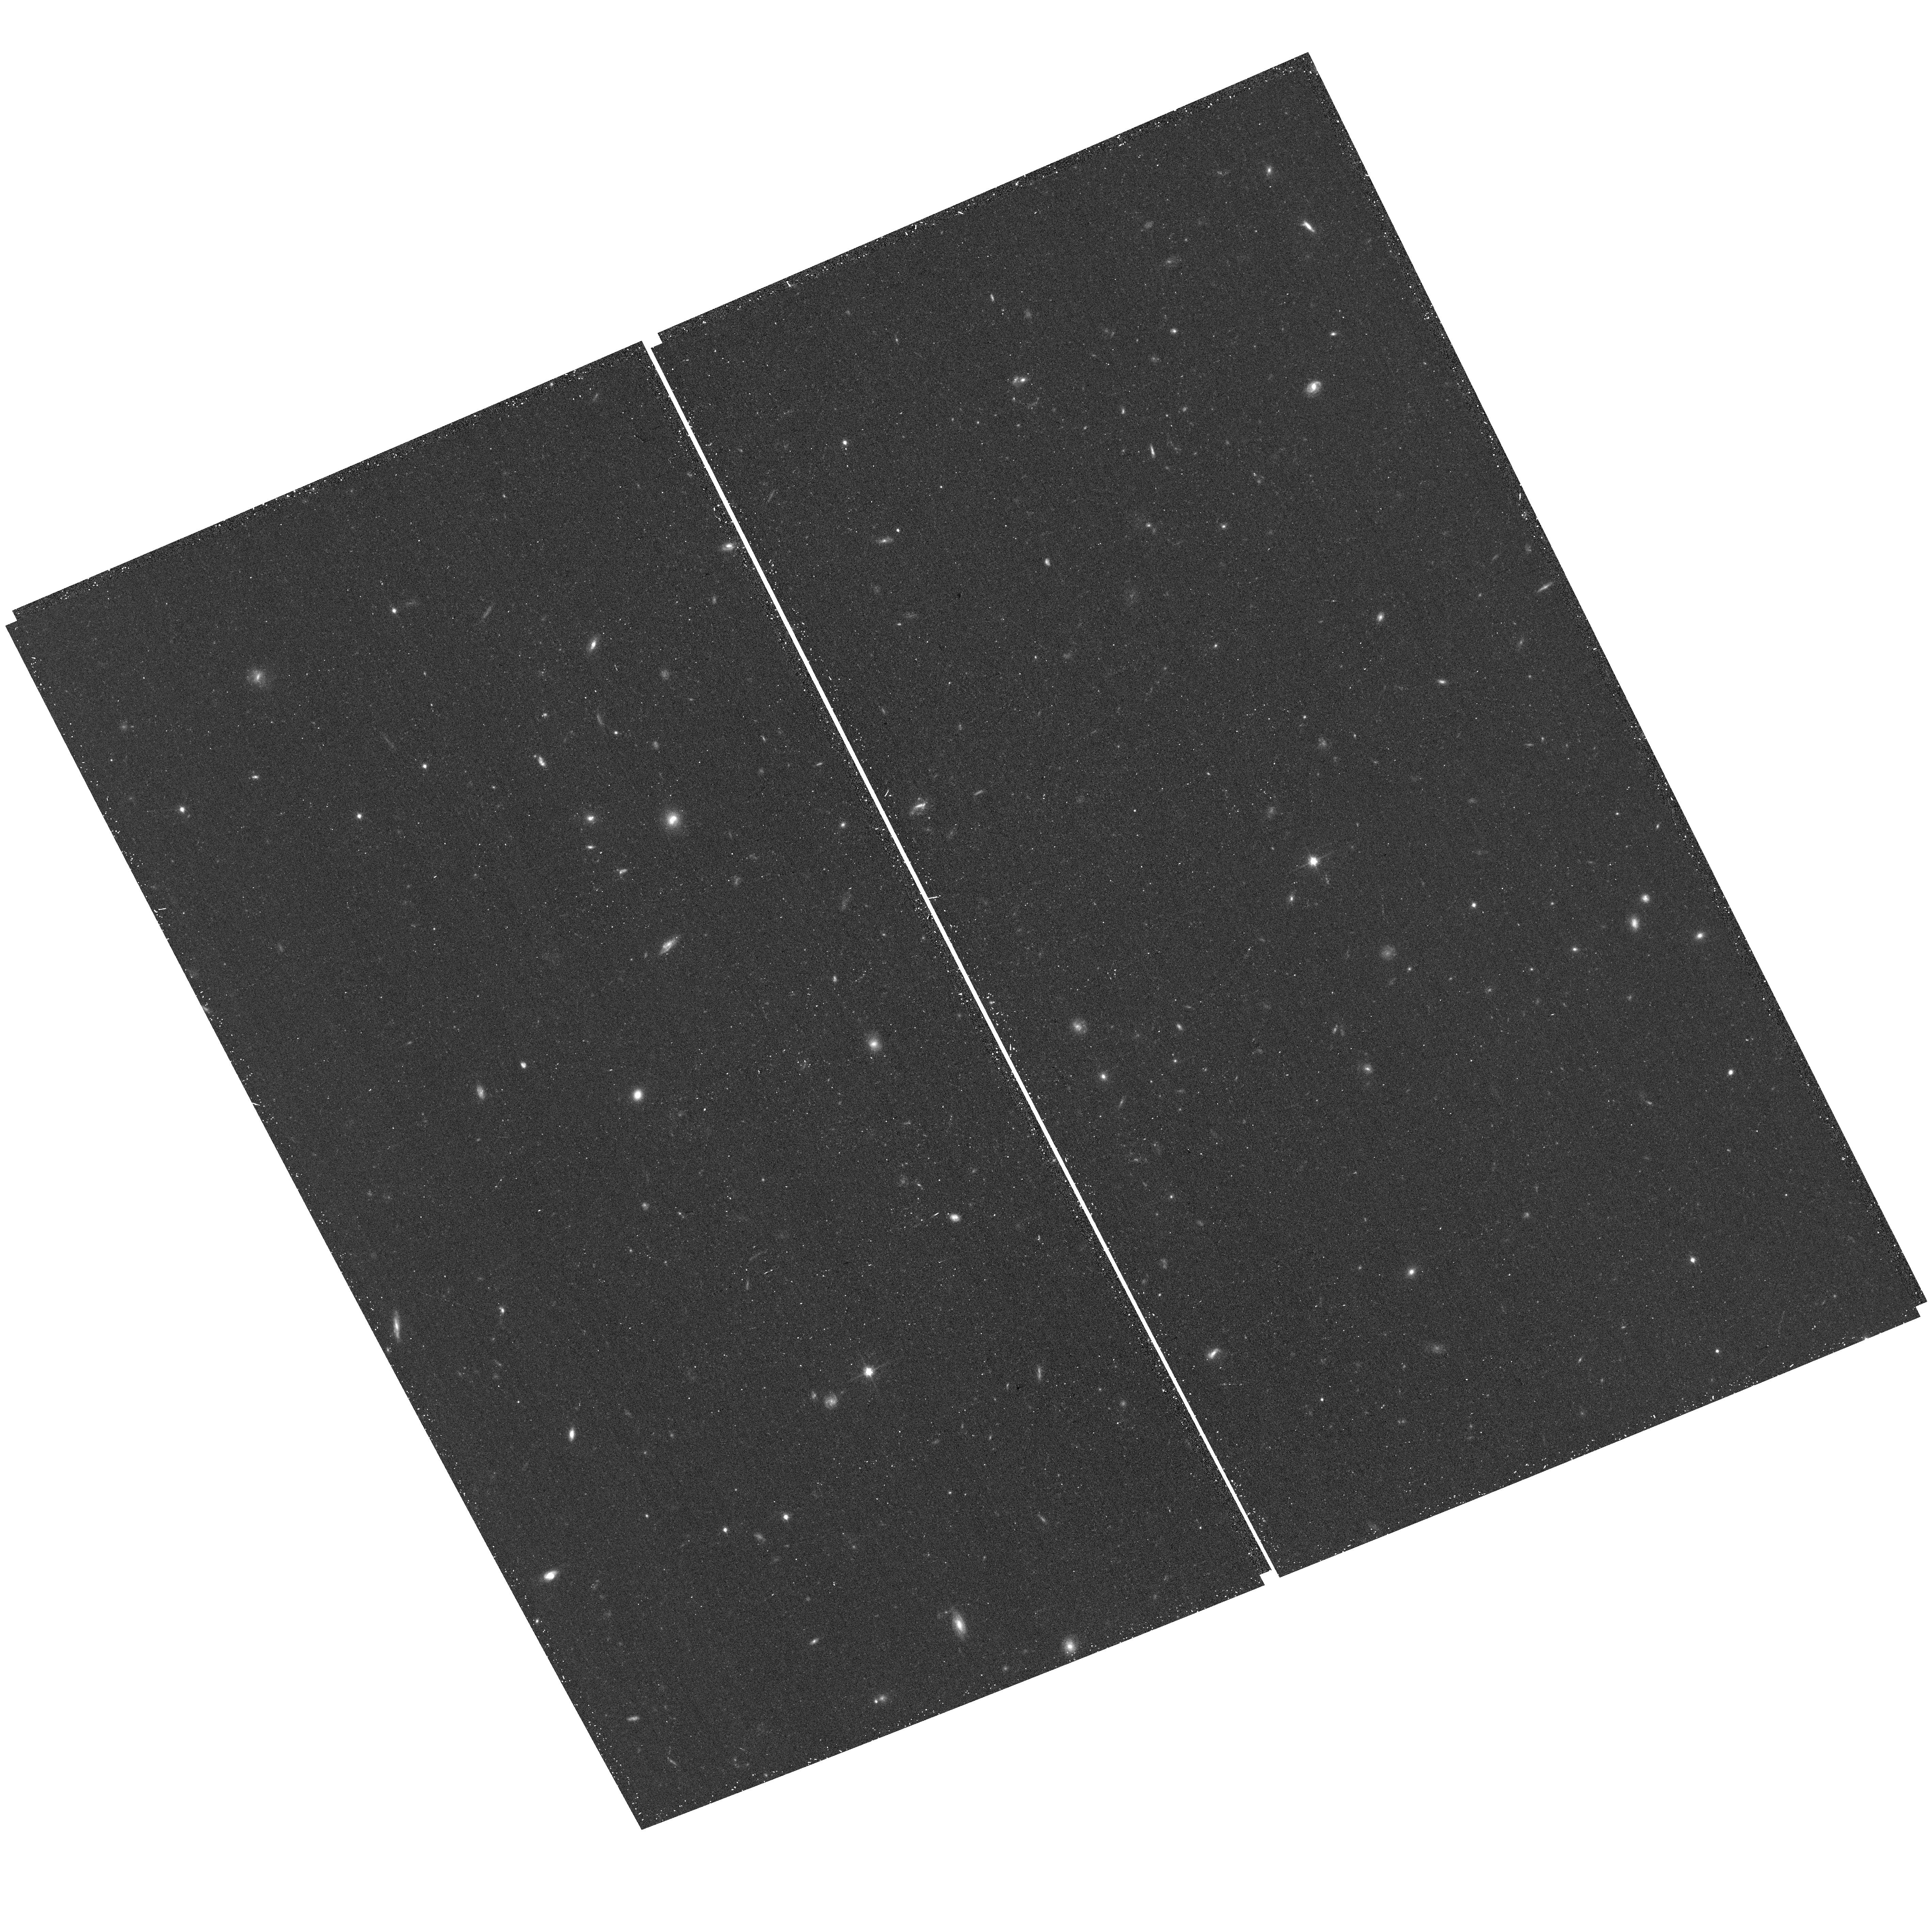
Target: field at RA 166.639°, Dec 20.174°
Instrument: ACS/WFC
Filter: F814W
Exposure: 16 min
Observation ID: hst_13324_04_acs_wfc_f814w_jc8a04

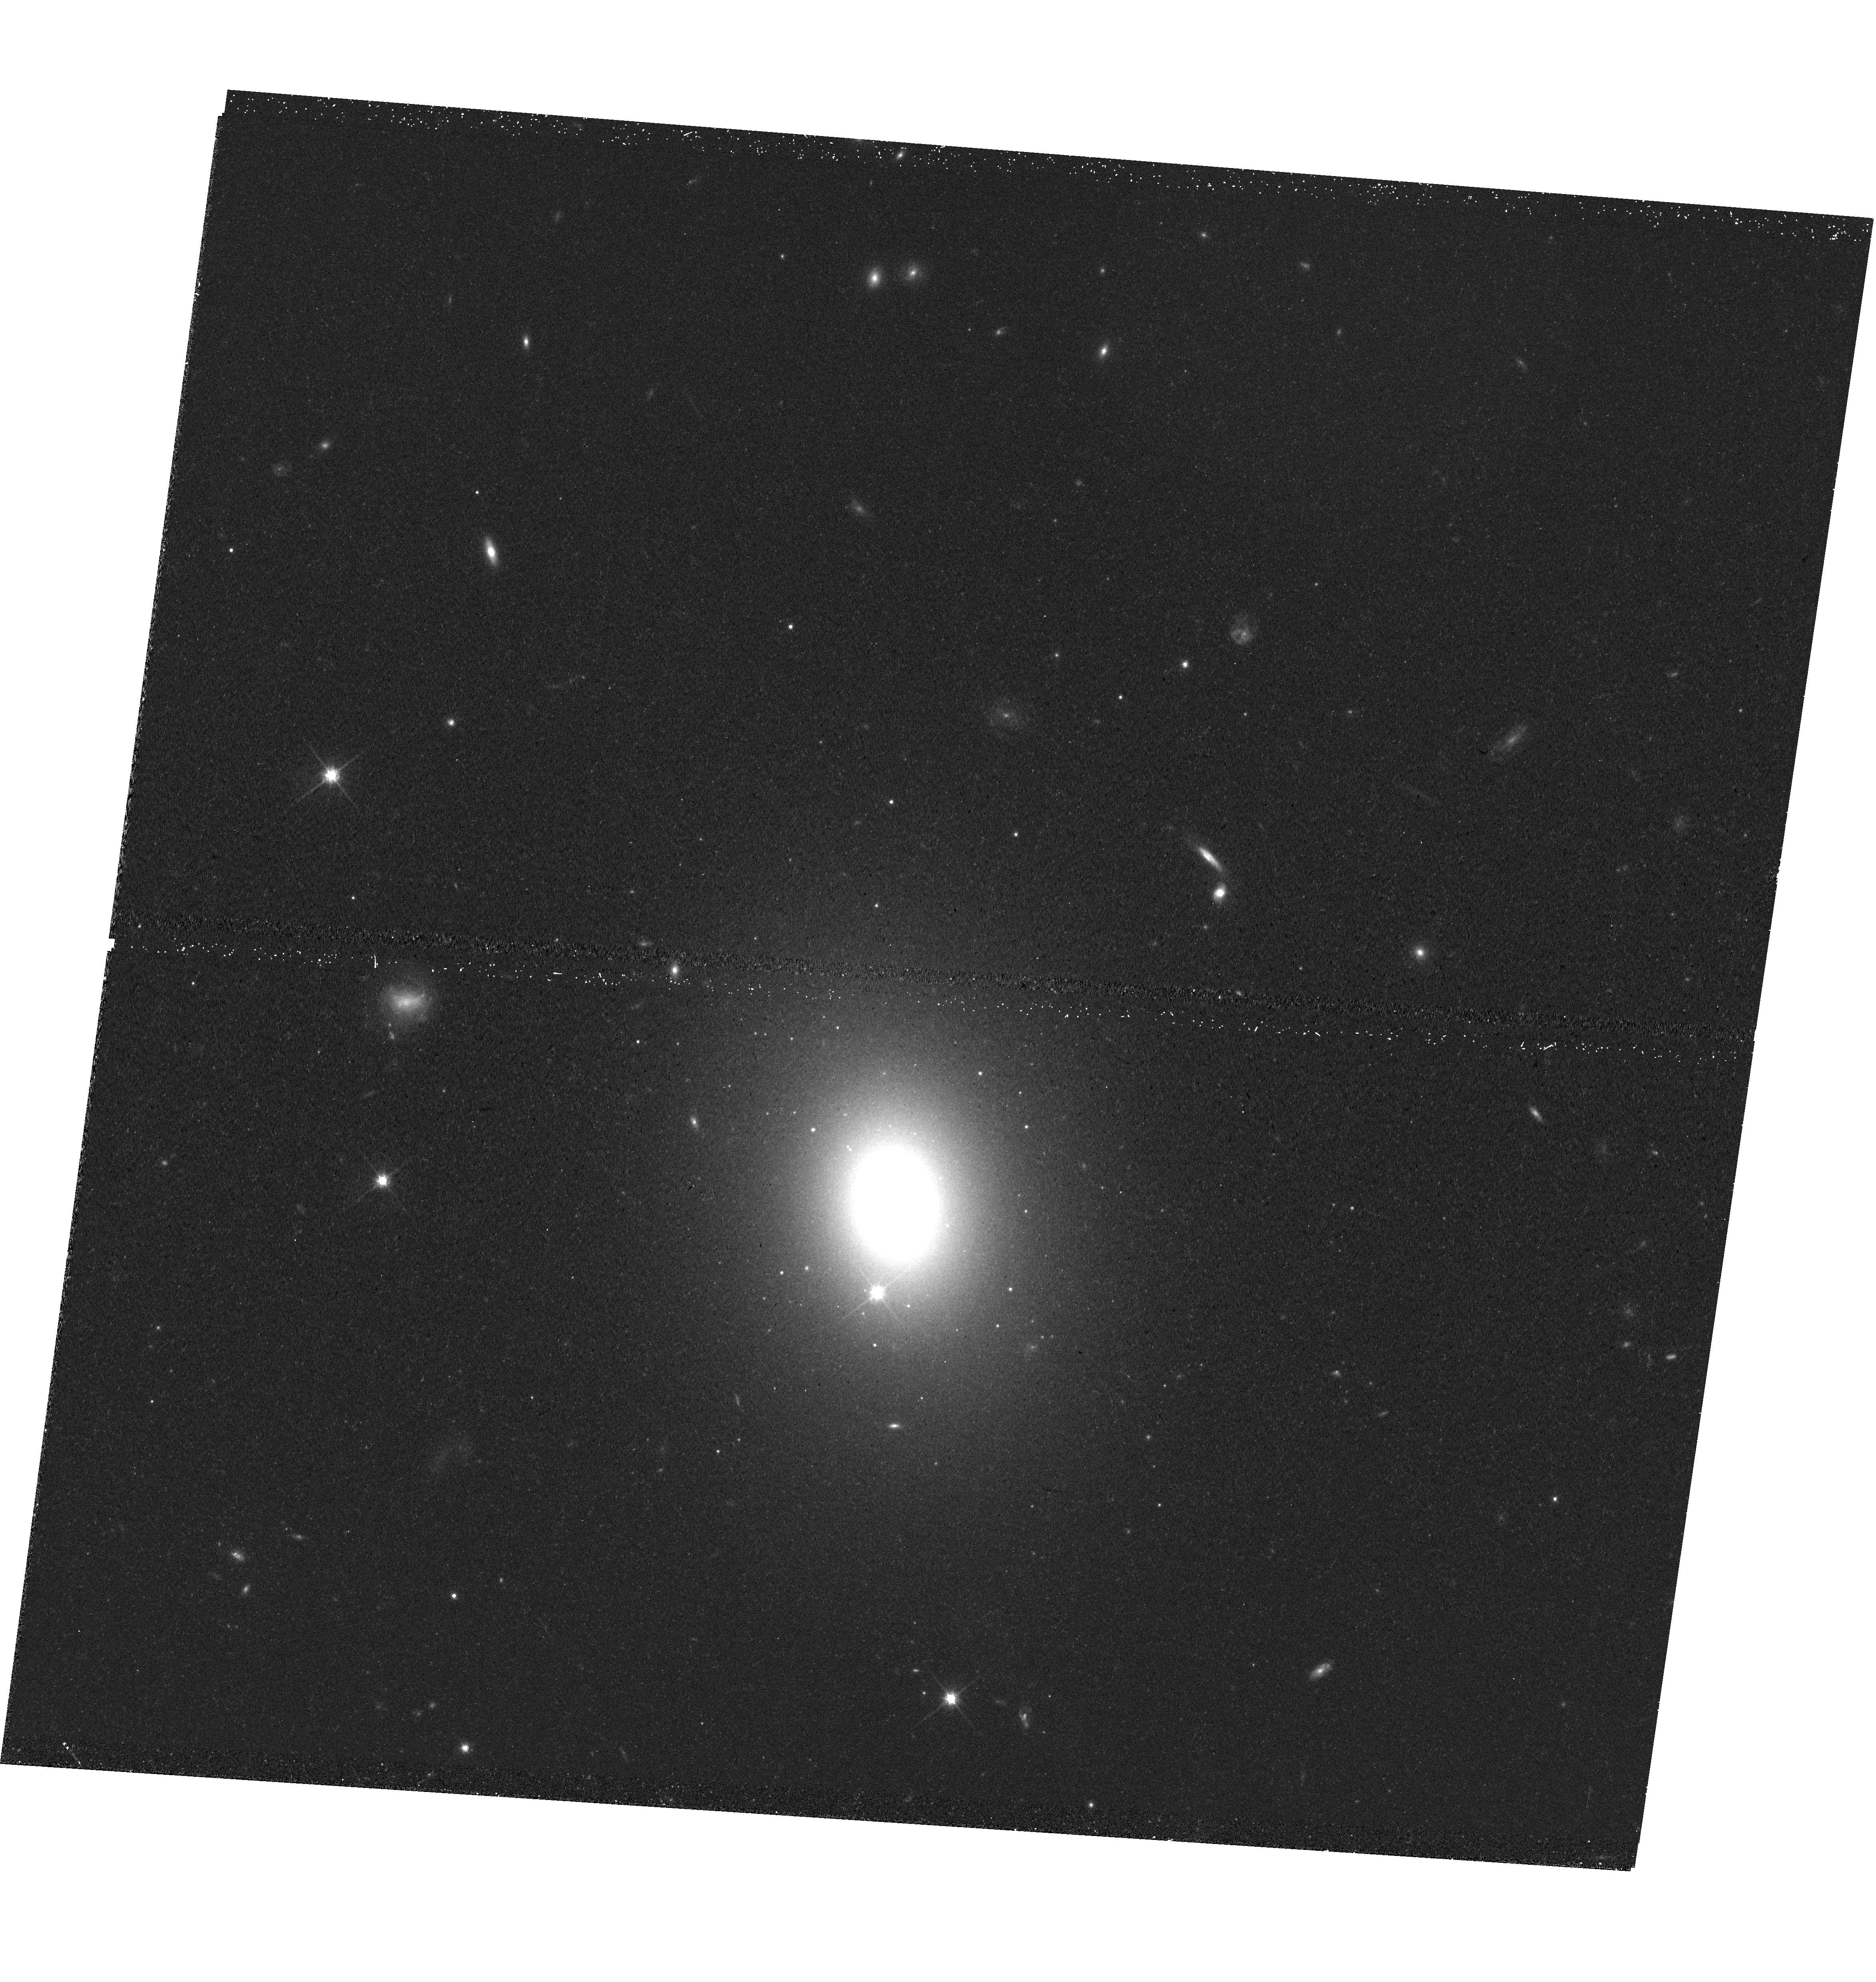
Target: PGC050395
Instrument: WFC3/UVIS
Filter: F814W
Exposure: 20 min
Observation ID: hst_13324_11_wfc3_uvis_f814w_ic8a11

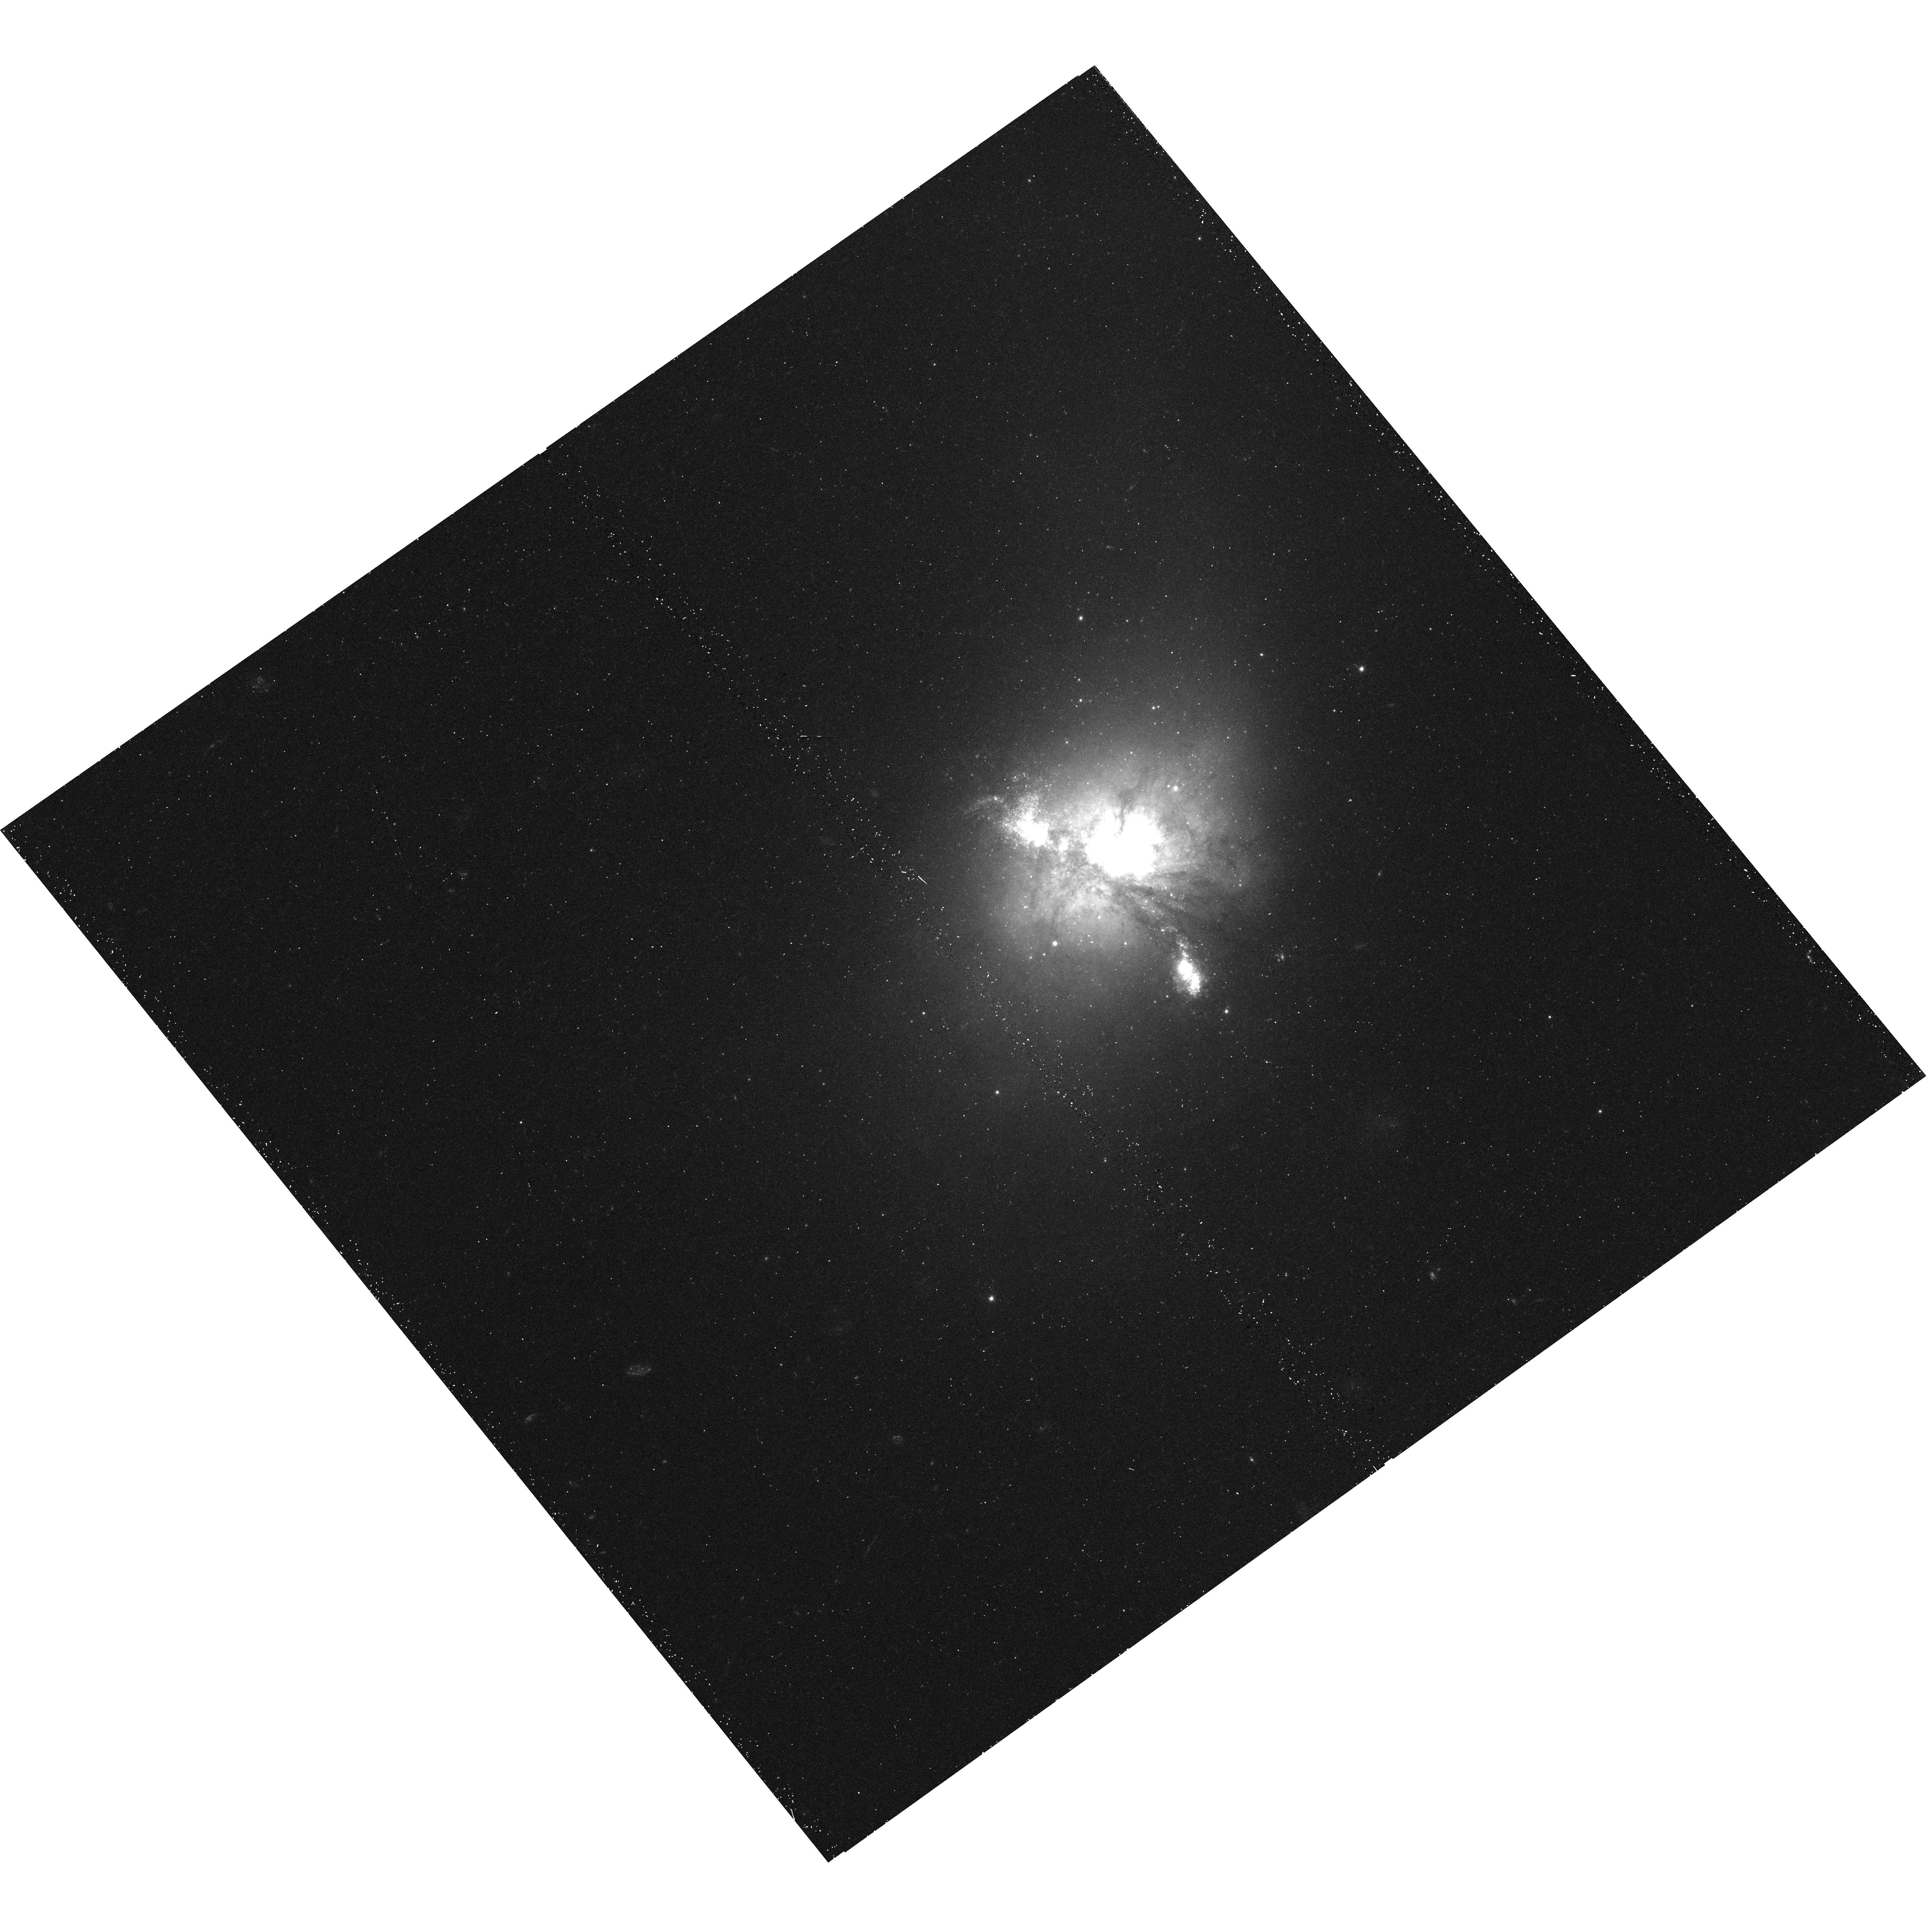
Target: NGC-1222
Instrument: WFC3/UVIS
Filter: F475W
Exposure: 18 min
Observation ID: hst_13324_02_wfc3_uvis_f475w_ic8a02

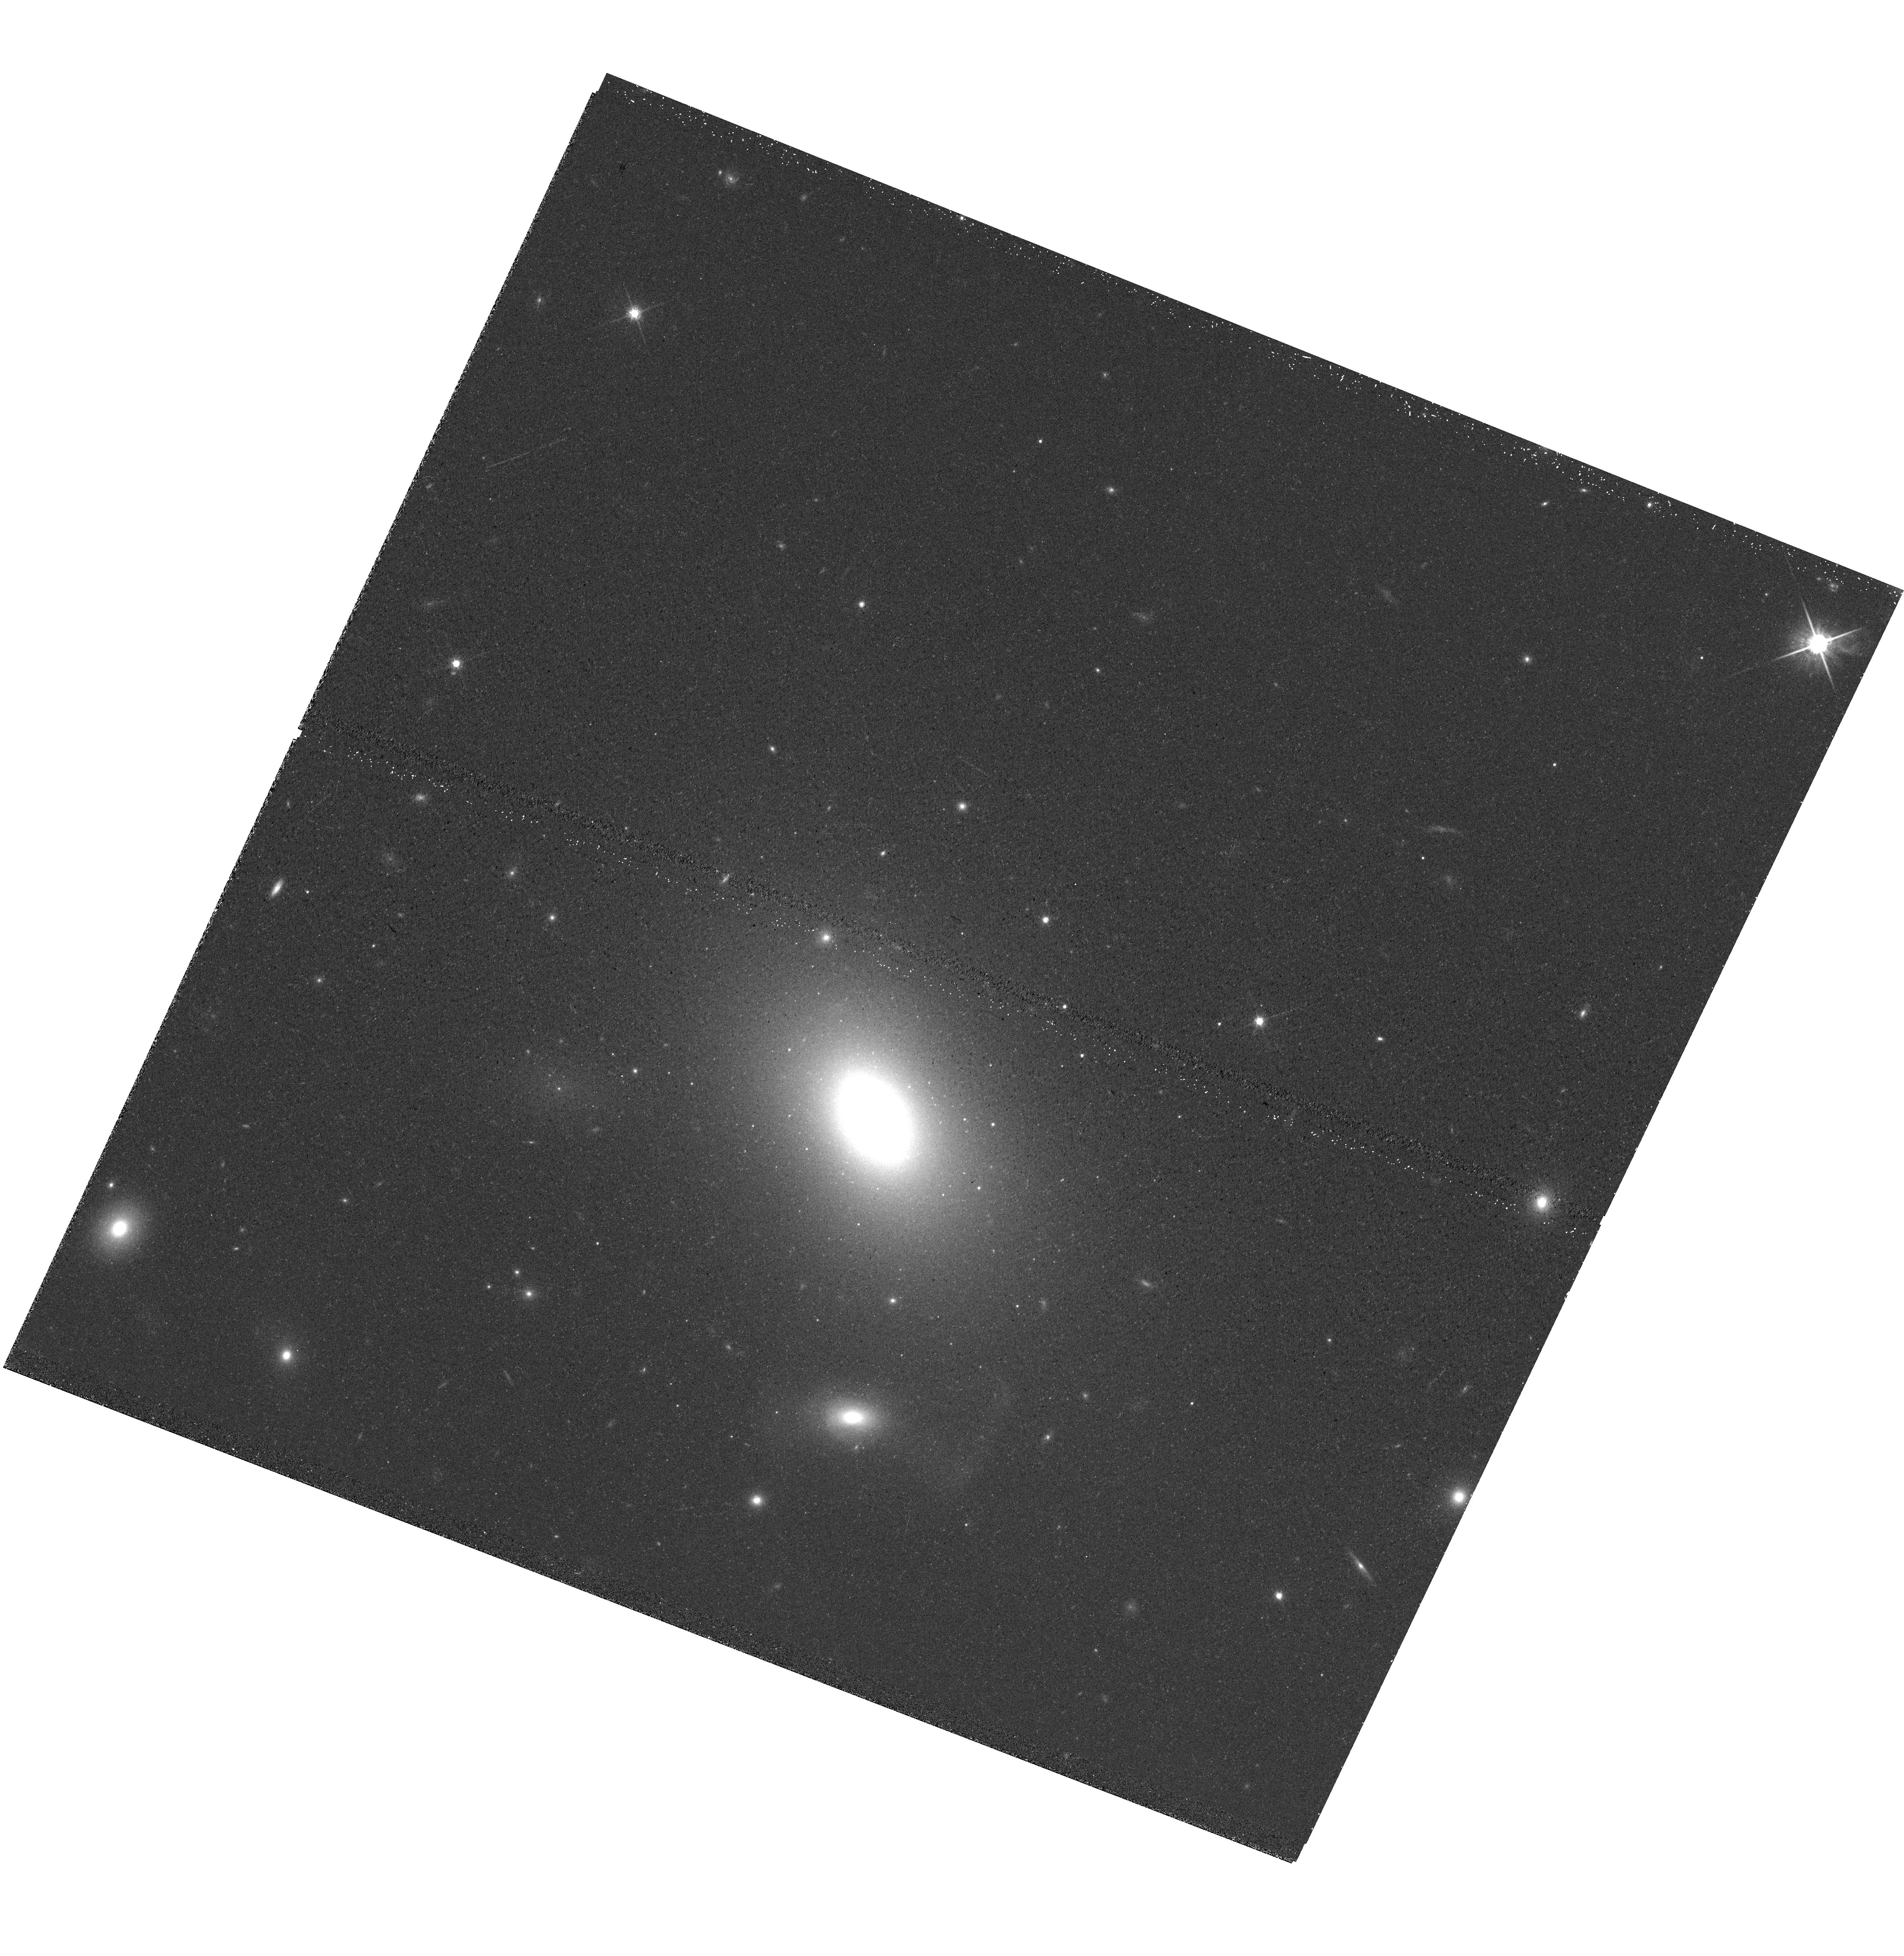
Target: PGC028887
Instrument: WFC3/UVIS
Filter: F814W
Exposure: 18 min
Observation ID: hst_13324_10_wfc3_uvis_f814w_ic8a10

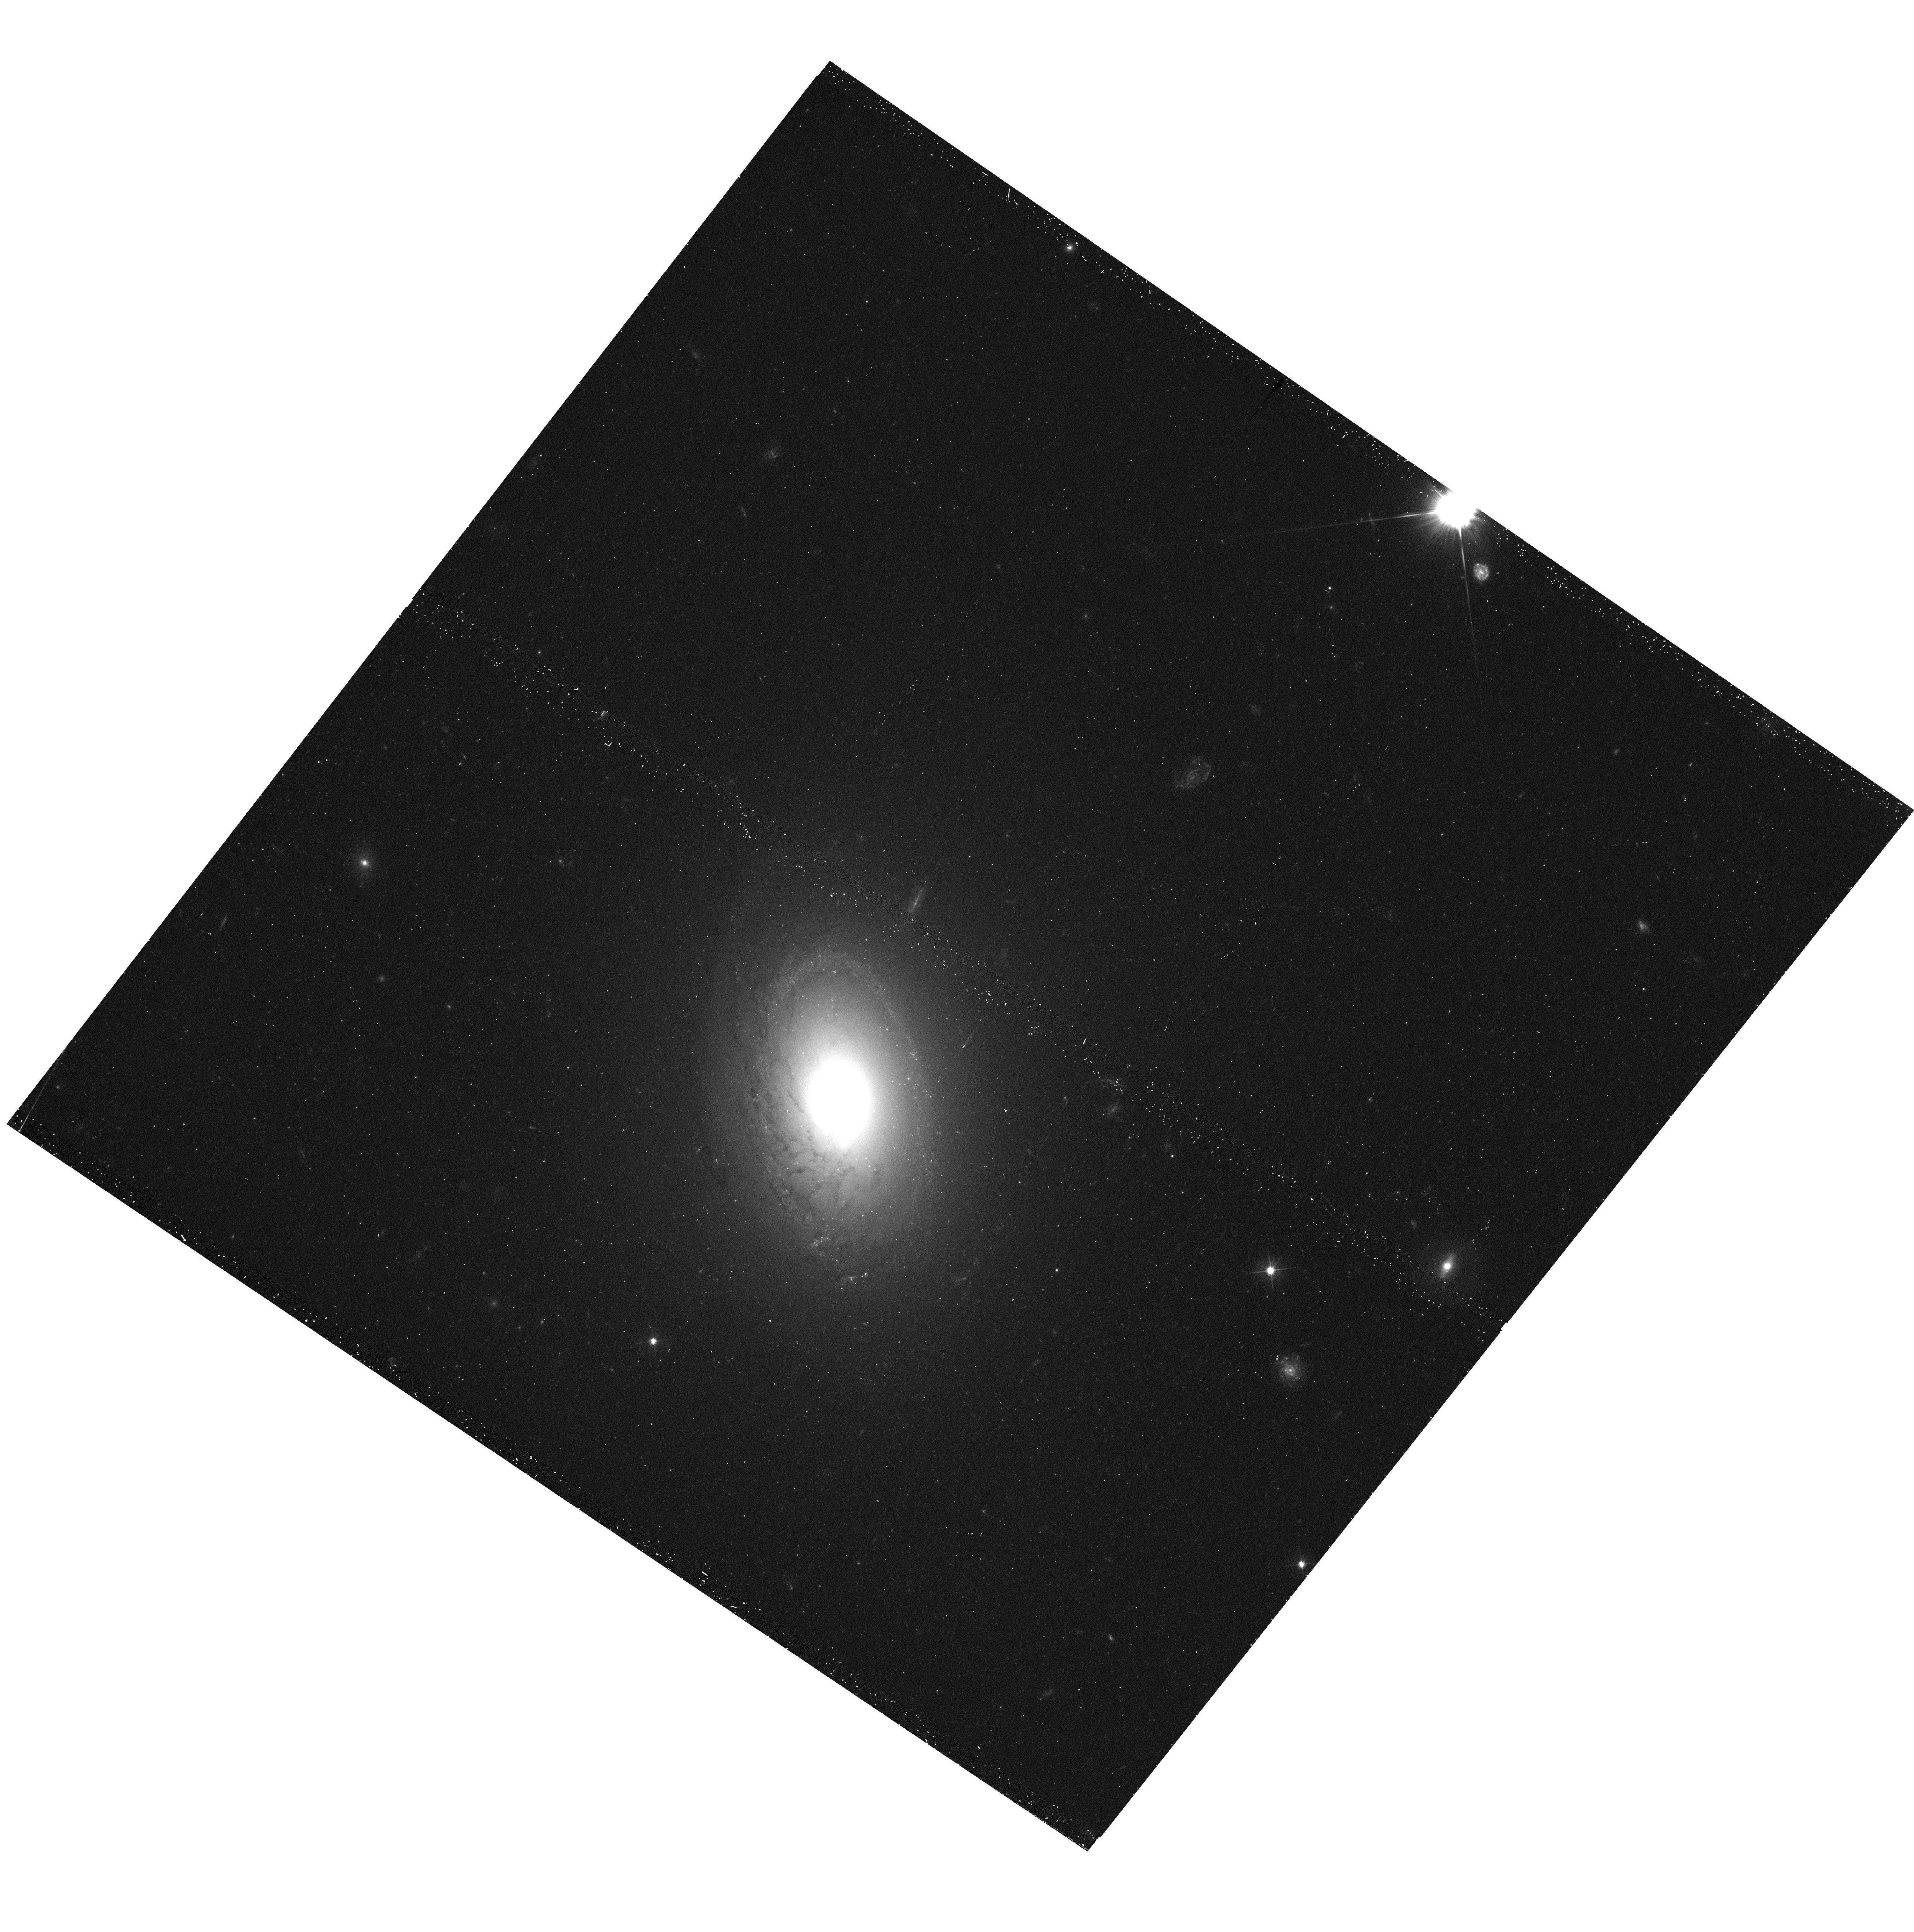
Target: NGC-4191
Instrument: WFC3/UVIS
Filter: F475W
Exposure: 18 min
Observation ID: hst_13324_05_wfc3_uvis_f475w_ic8a05

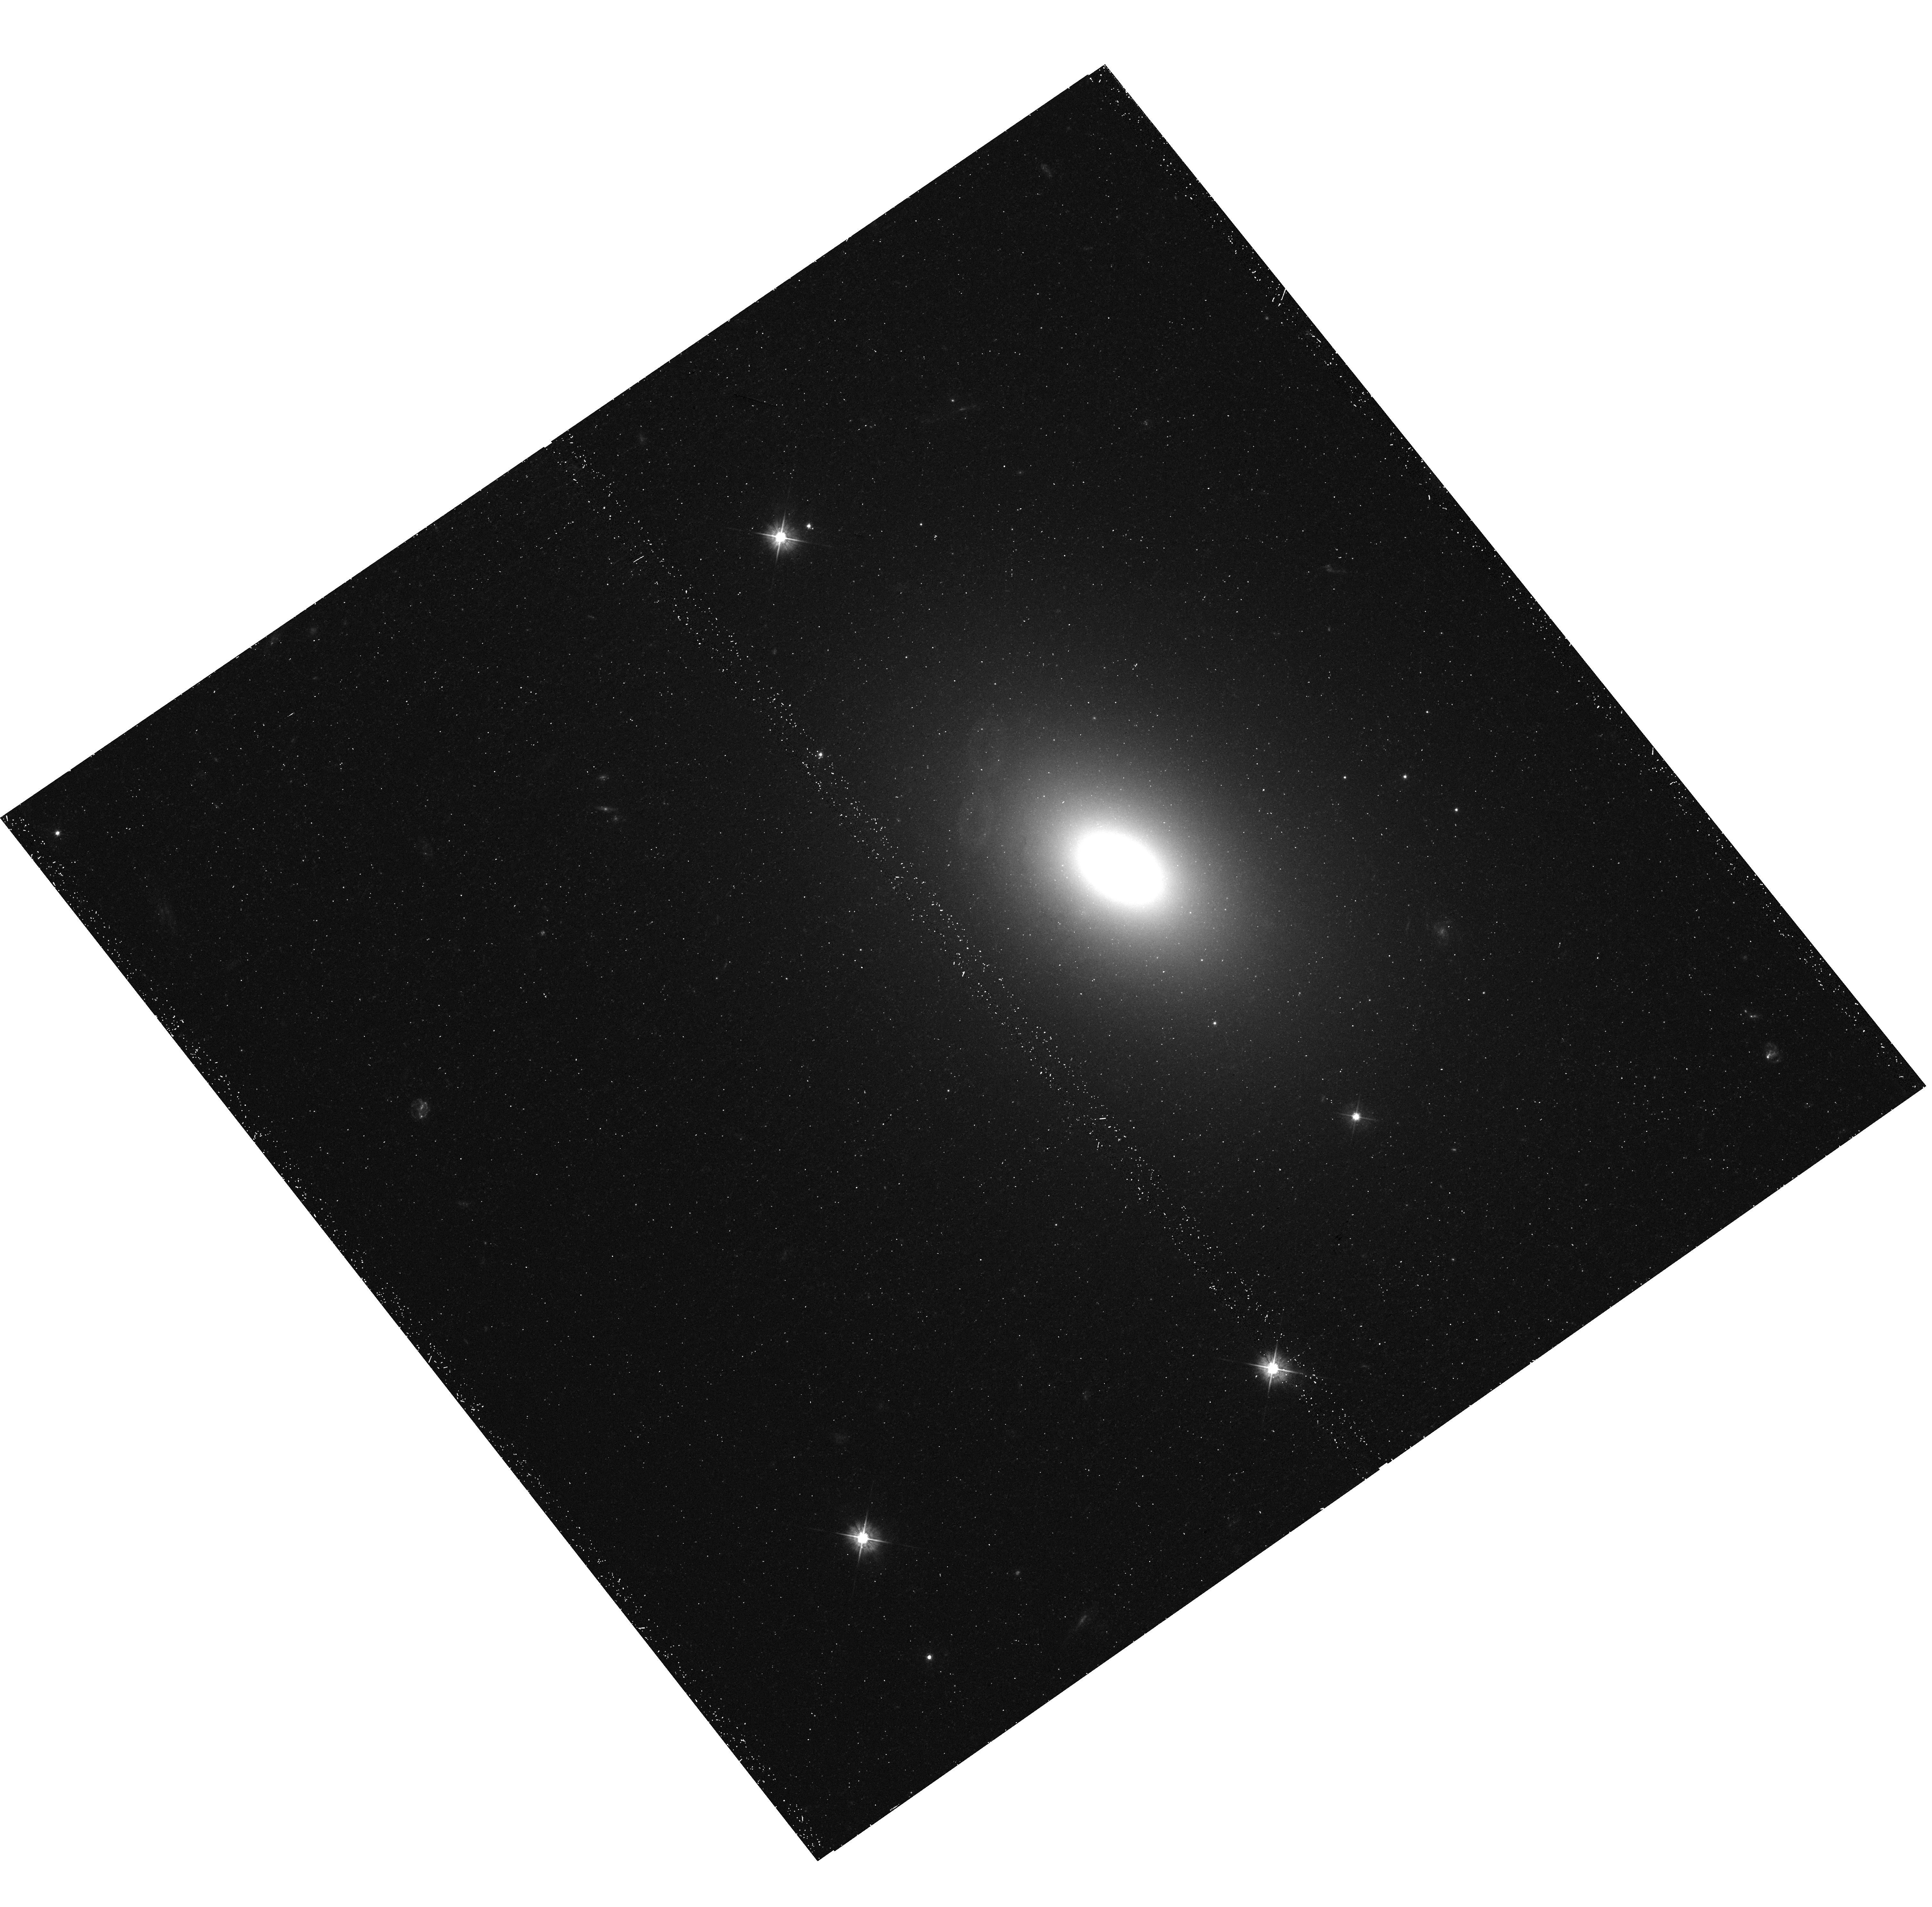
Target: NGC-661
Instrument: WFC3/UVIS
Filter: F475W
Exposure: 18 min
Observation ID: hst_13324_01_wfc3_uvis_f475w_ic8a01

Where cores are no more: assessing the role of dissipation in the assembly of early-type galaxies (PI: Krajnovic, Davor)

Outcomes of violent dissipative and non-dissipative galaxy mergers are predicted to have different dynamical states and different nuclear profiles. The current paradigm is that flat (core) light profiles are results of coalescence of supermassive black holes in non-dissipative mergers of galaxies. These merger are also thought to produce remnants with low angular momentum (slow rotators) within a half-light radius. Matching the archival HST imaging with the volume-limited Atlas3D sample of nearby early-type galaxies (with integral-field stellar kinematics), indicates that the current paradigm is not complete. A recent study revealed the existence of fast rotating galaxies with core nuclear light profiles, and, more significantly, it postulated the existence of core-less slow rotators. The implication on galaxy formation scenarios of the latter finding is straightforward: dissipative mergers can create dynamically different galaxies both of high and low angular momentum. Unfortunately, the sample of Atlas3D galaxies with HST imaging misses a key set of low angular momentum objects with intermediate masses which provide the unique opportunity to (i) determine to what extent and to what upper mass limit dissipative processes dominate the formation of ETGs and (ii) to conclusively test the connection between nuclear structure and global parameters such as the stellar angular momentum, total mass and stellar velocity dispersion. We ask to observe the 12 carefully selected galaxies in this category.